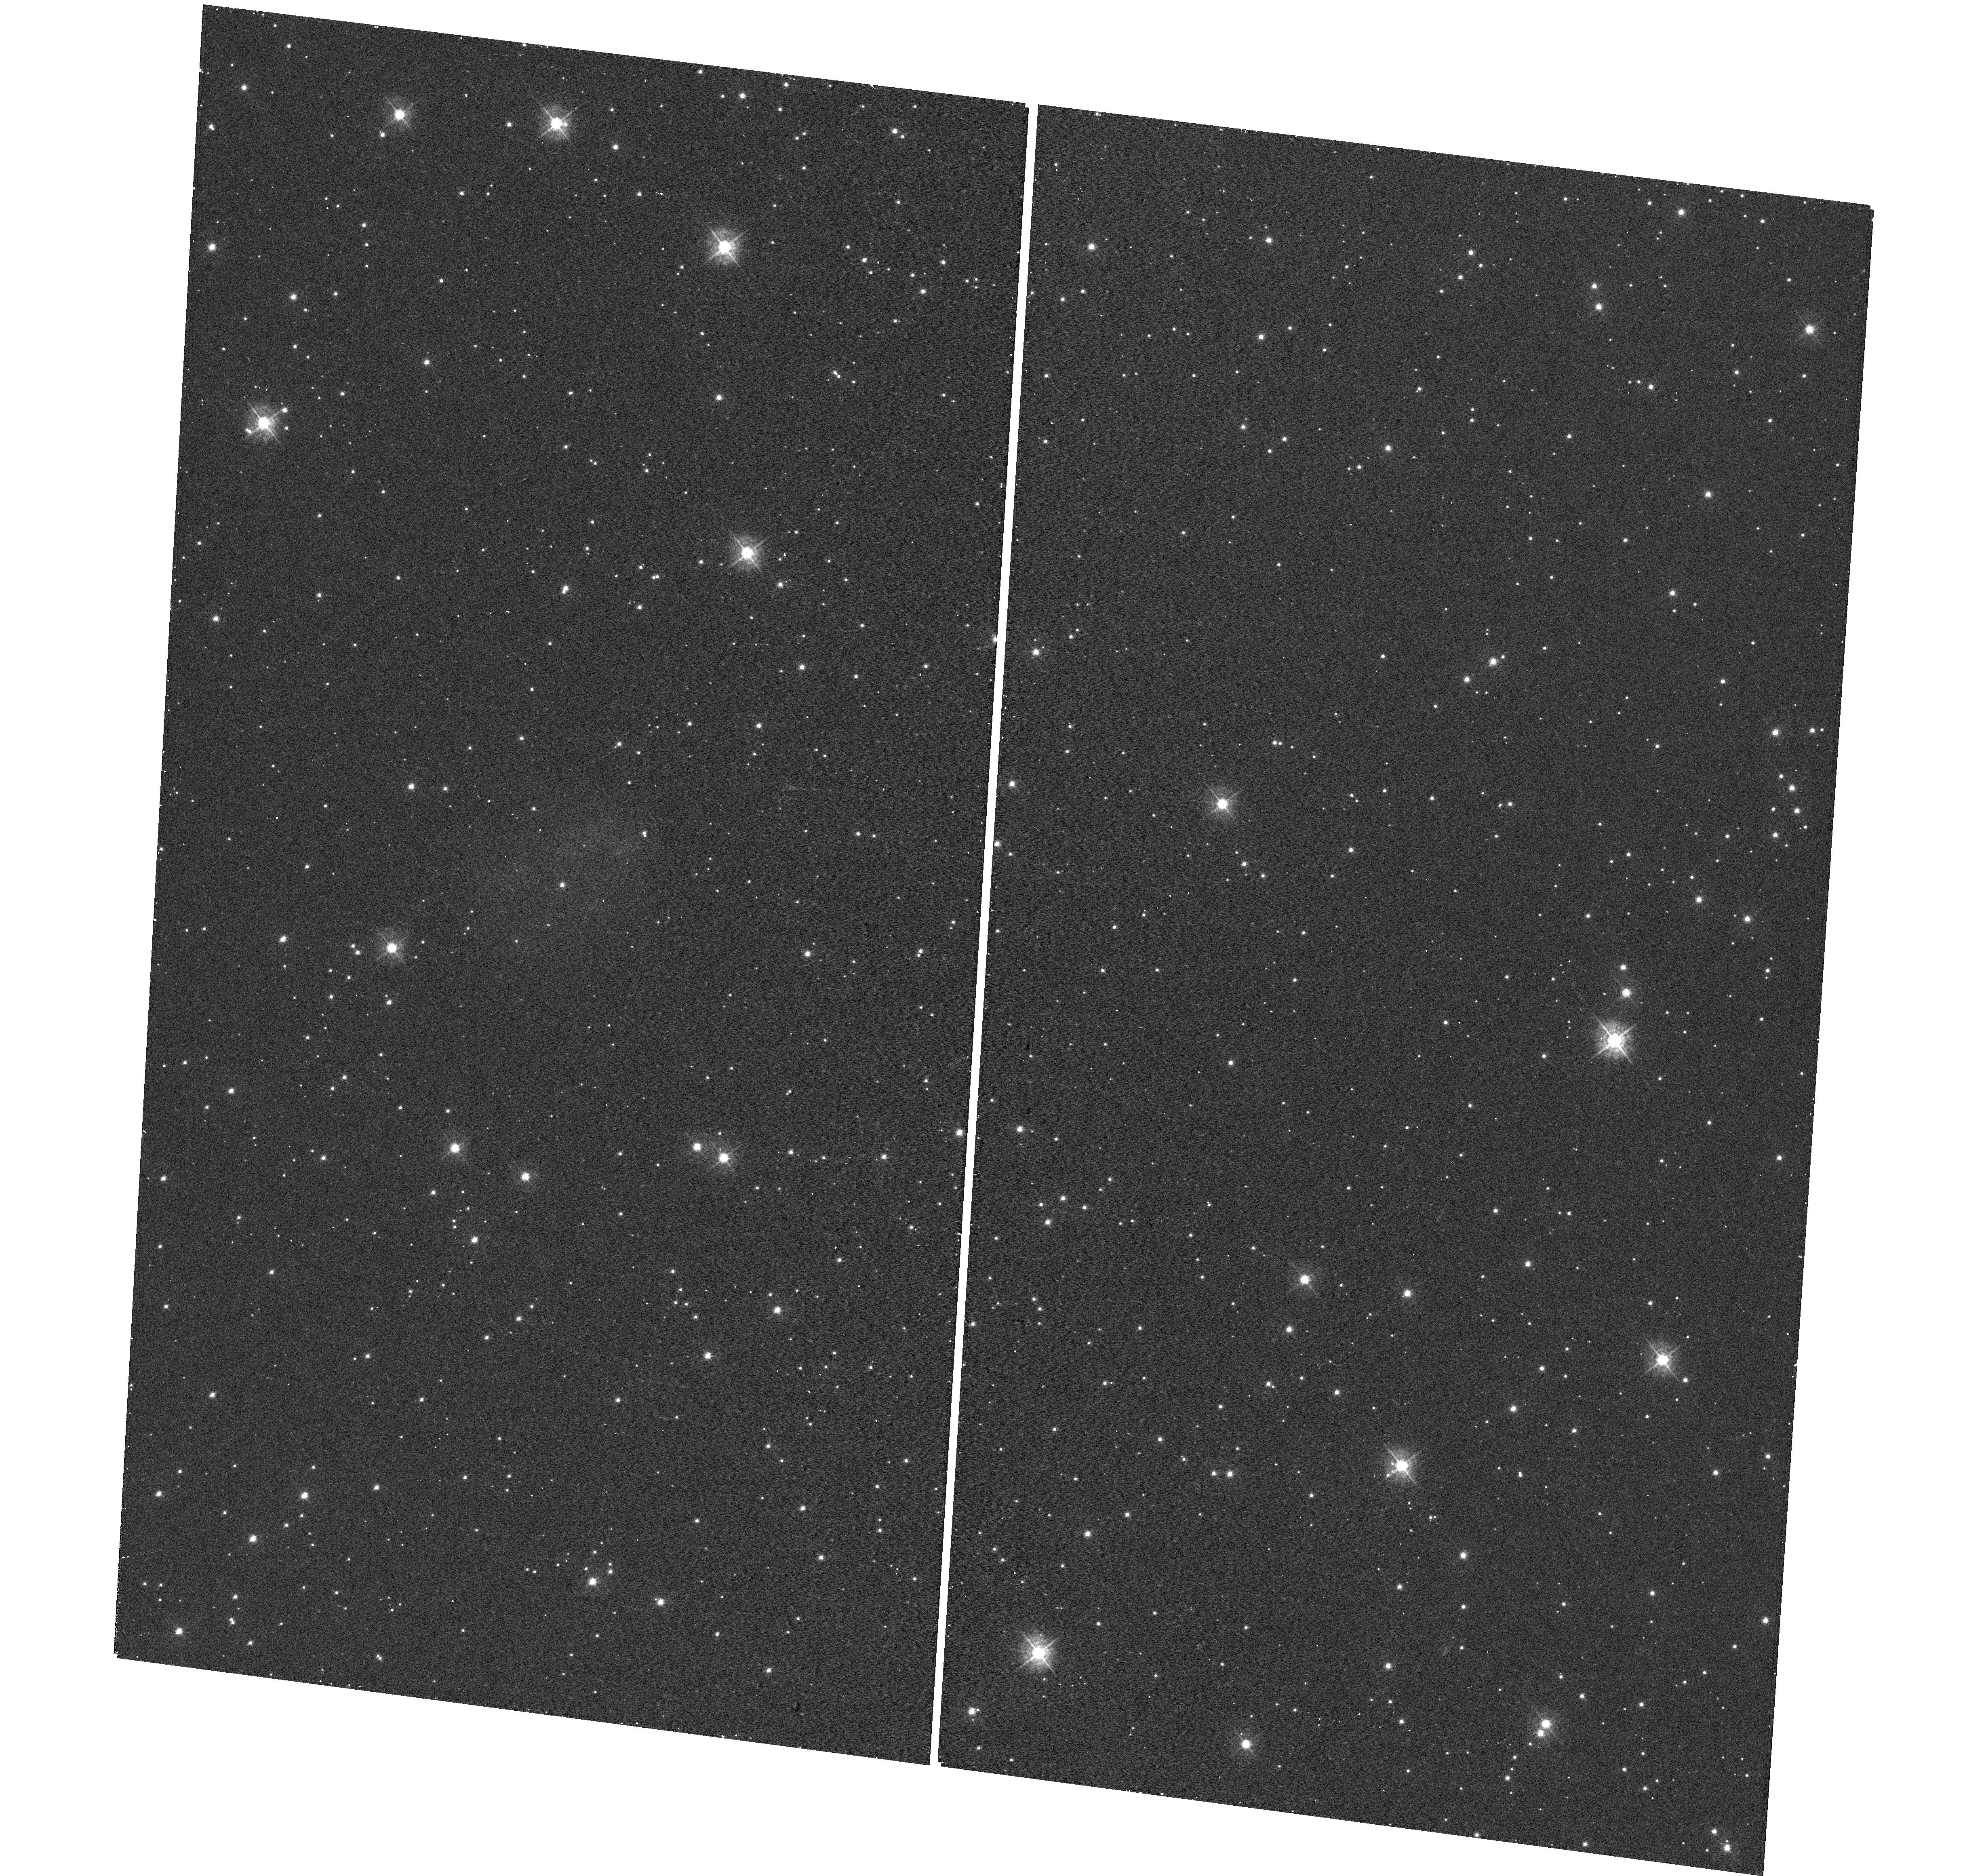
Target: NAME-NECKLACE-NEBULA. Instrument: WFC3/UVIS. Filter: F438W. Exposure: 4 min. Observation ID: hst_12675_01_wfc3_uvis_f438w_ibol01

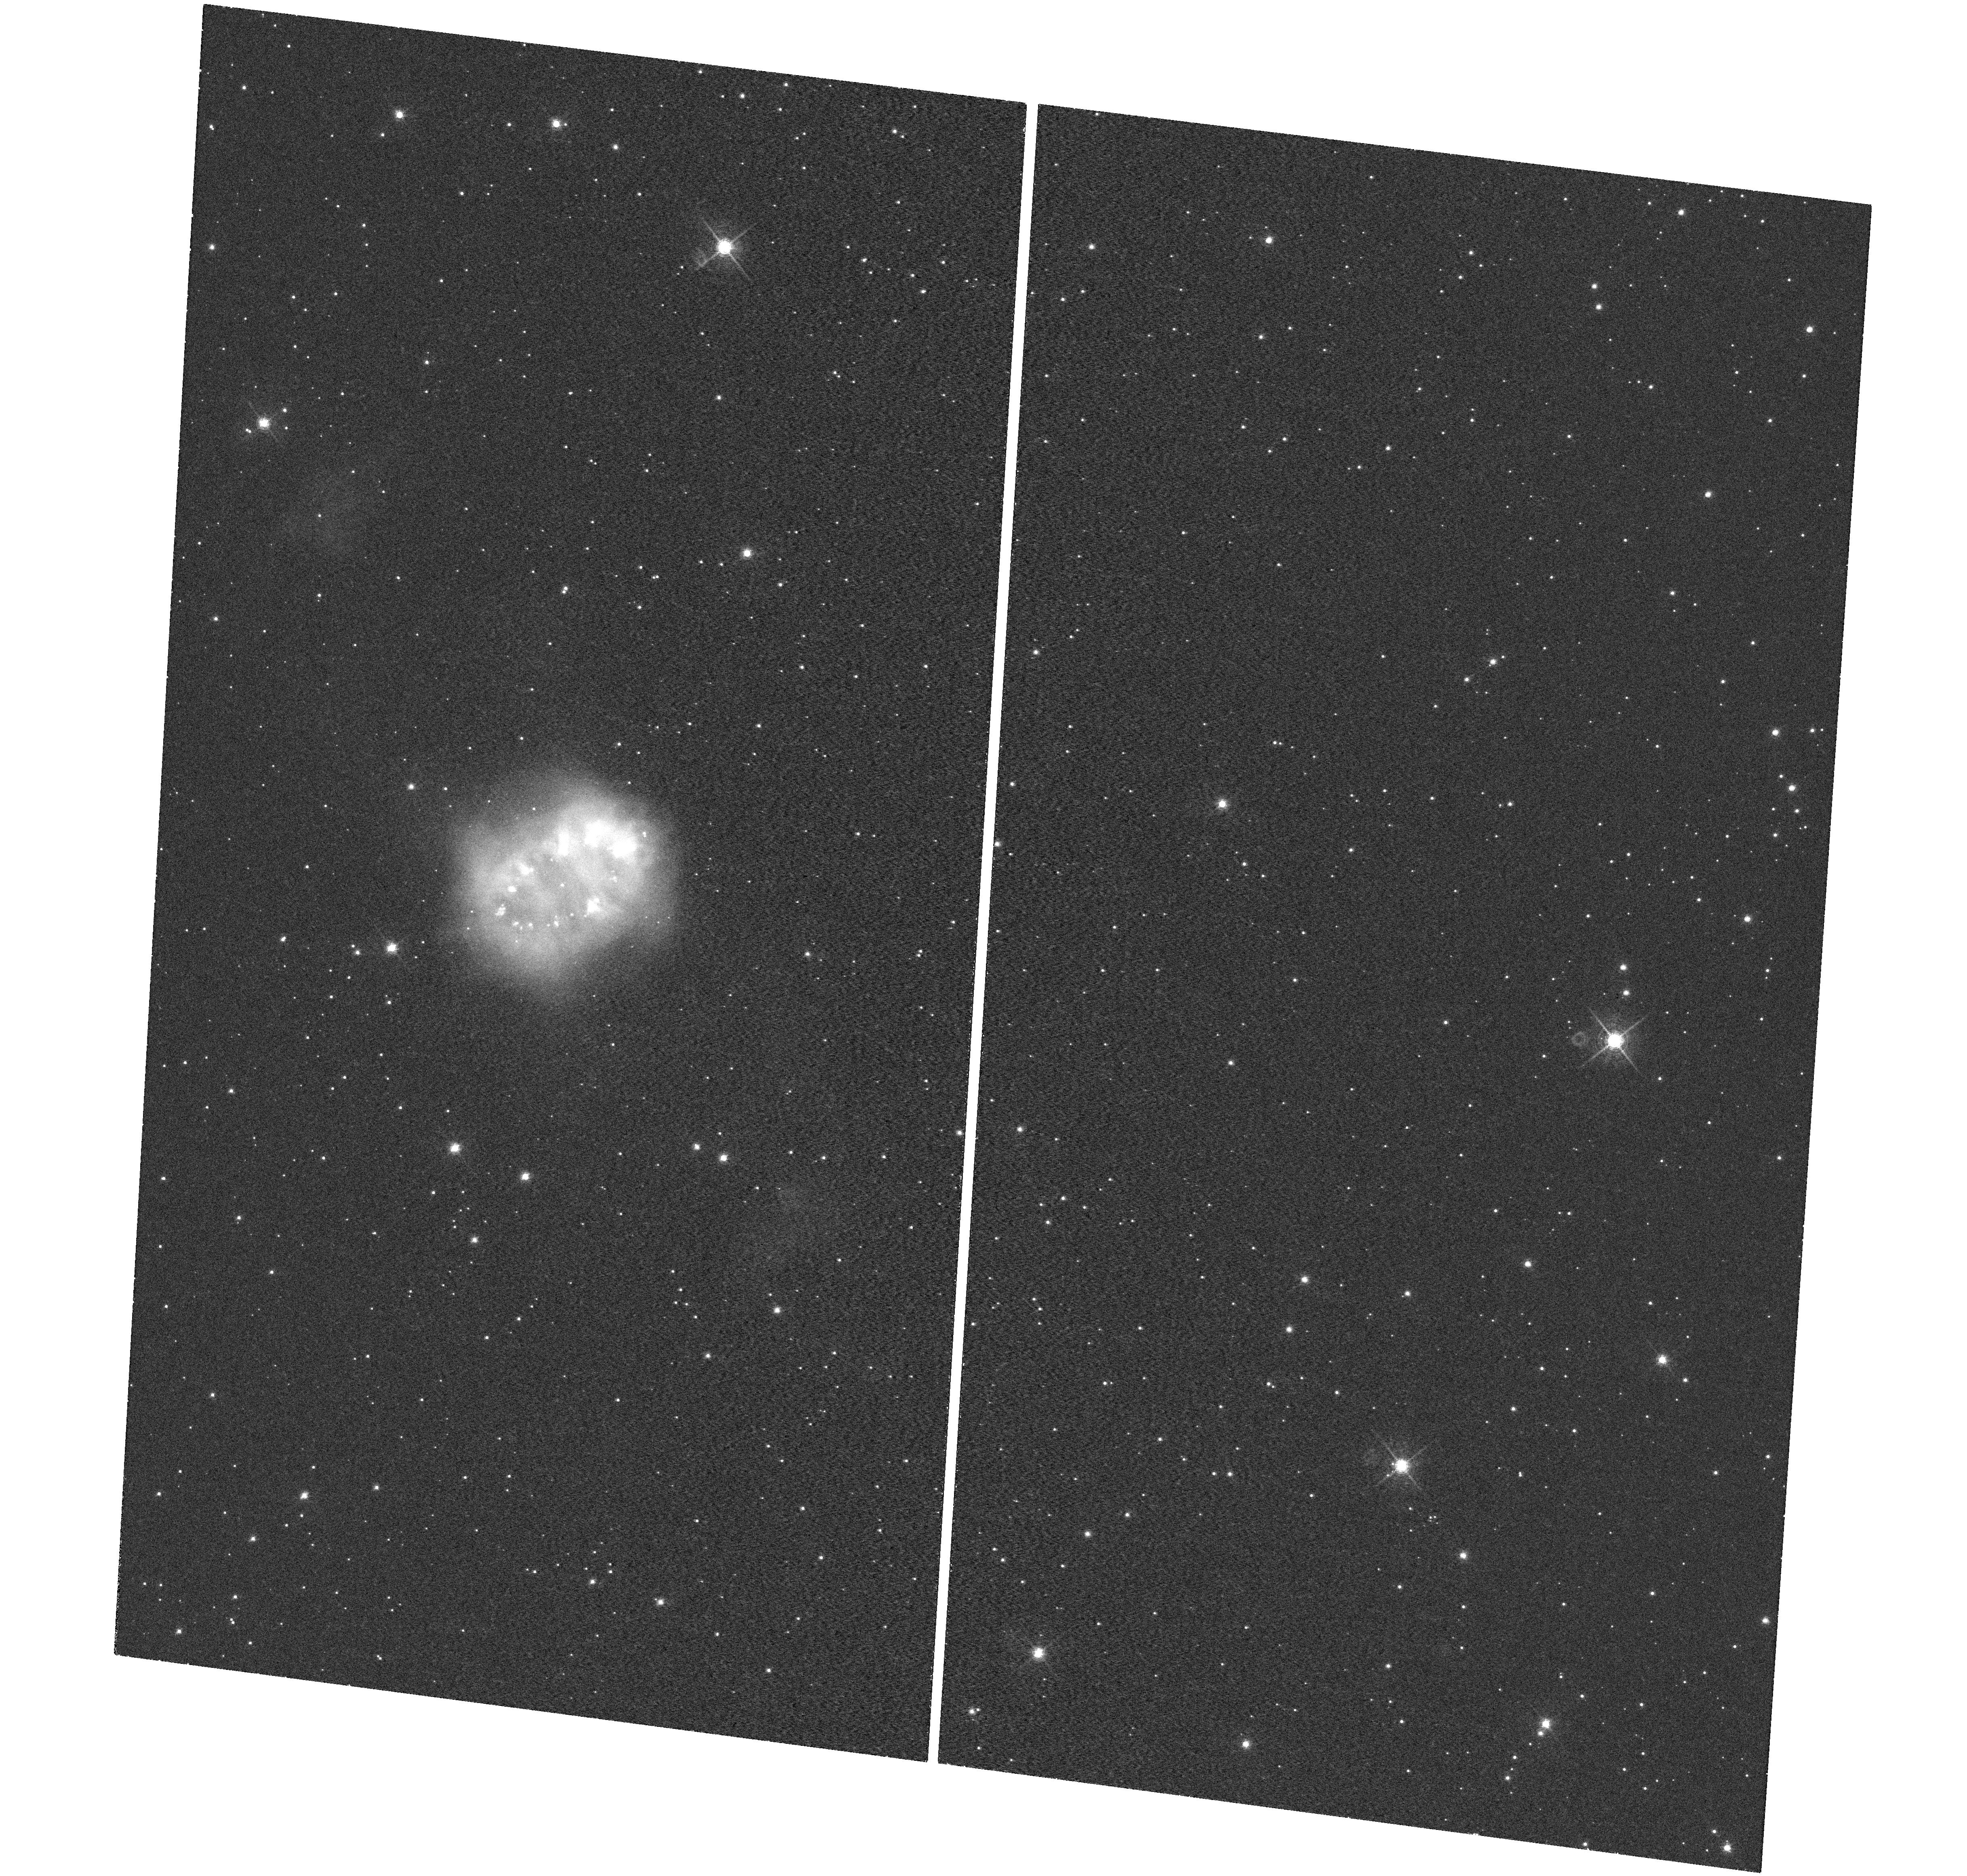
Target: NAME-NECKLACE-NEBULA. Instrument: WFC3/UVIS. Filter: F656N. Exposure: 33 min. Observation ID: hst_12675_01_wfc3_uvis_f656n_ibol01

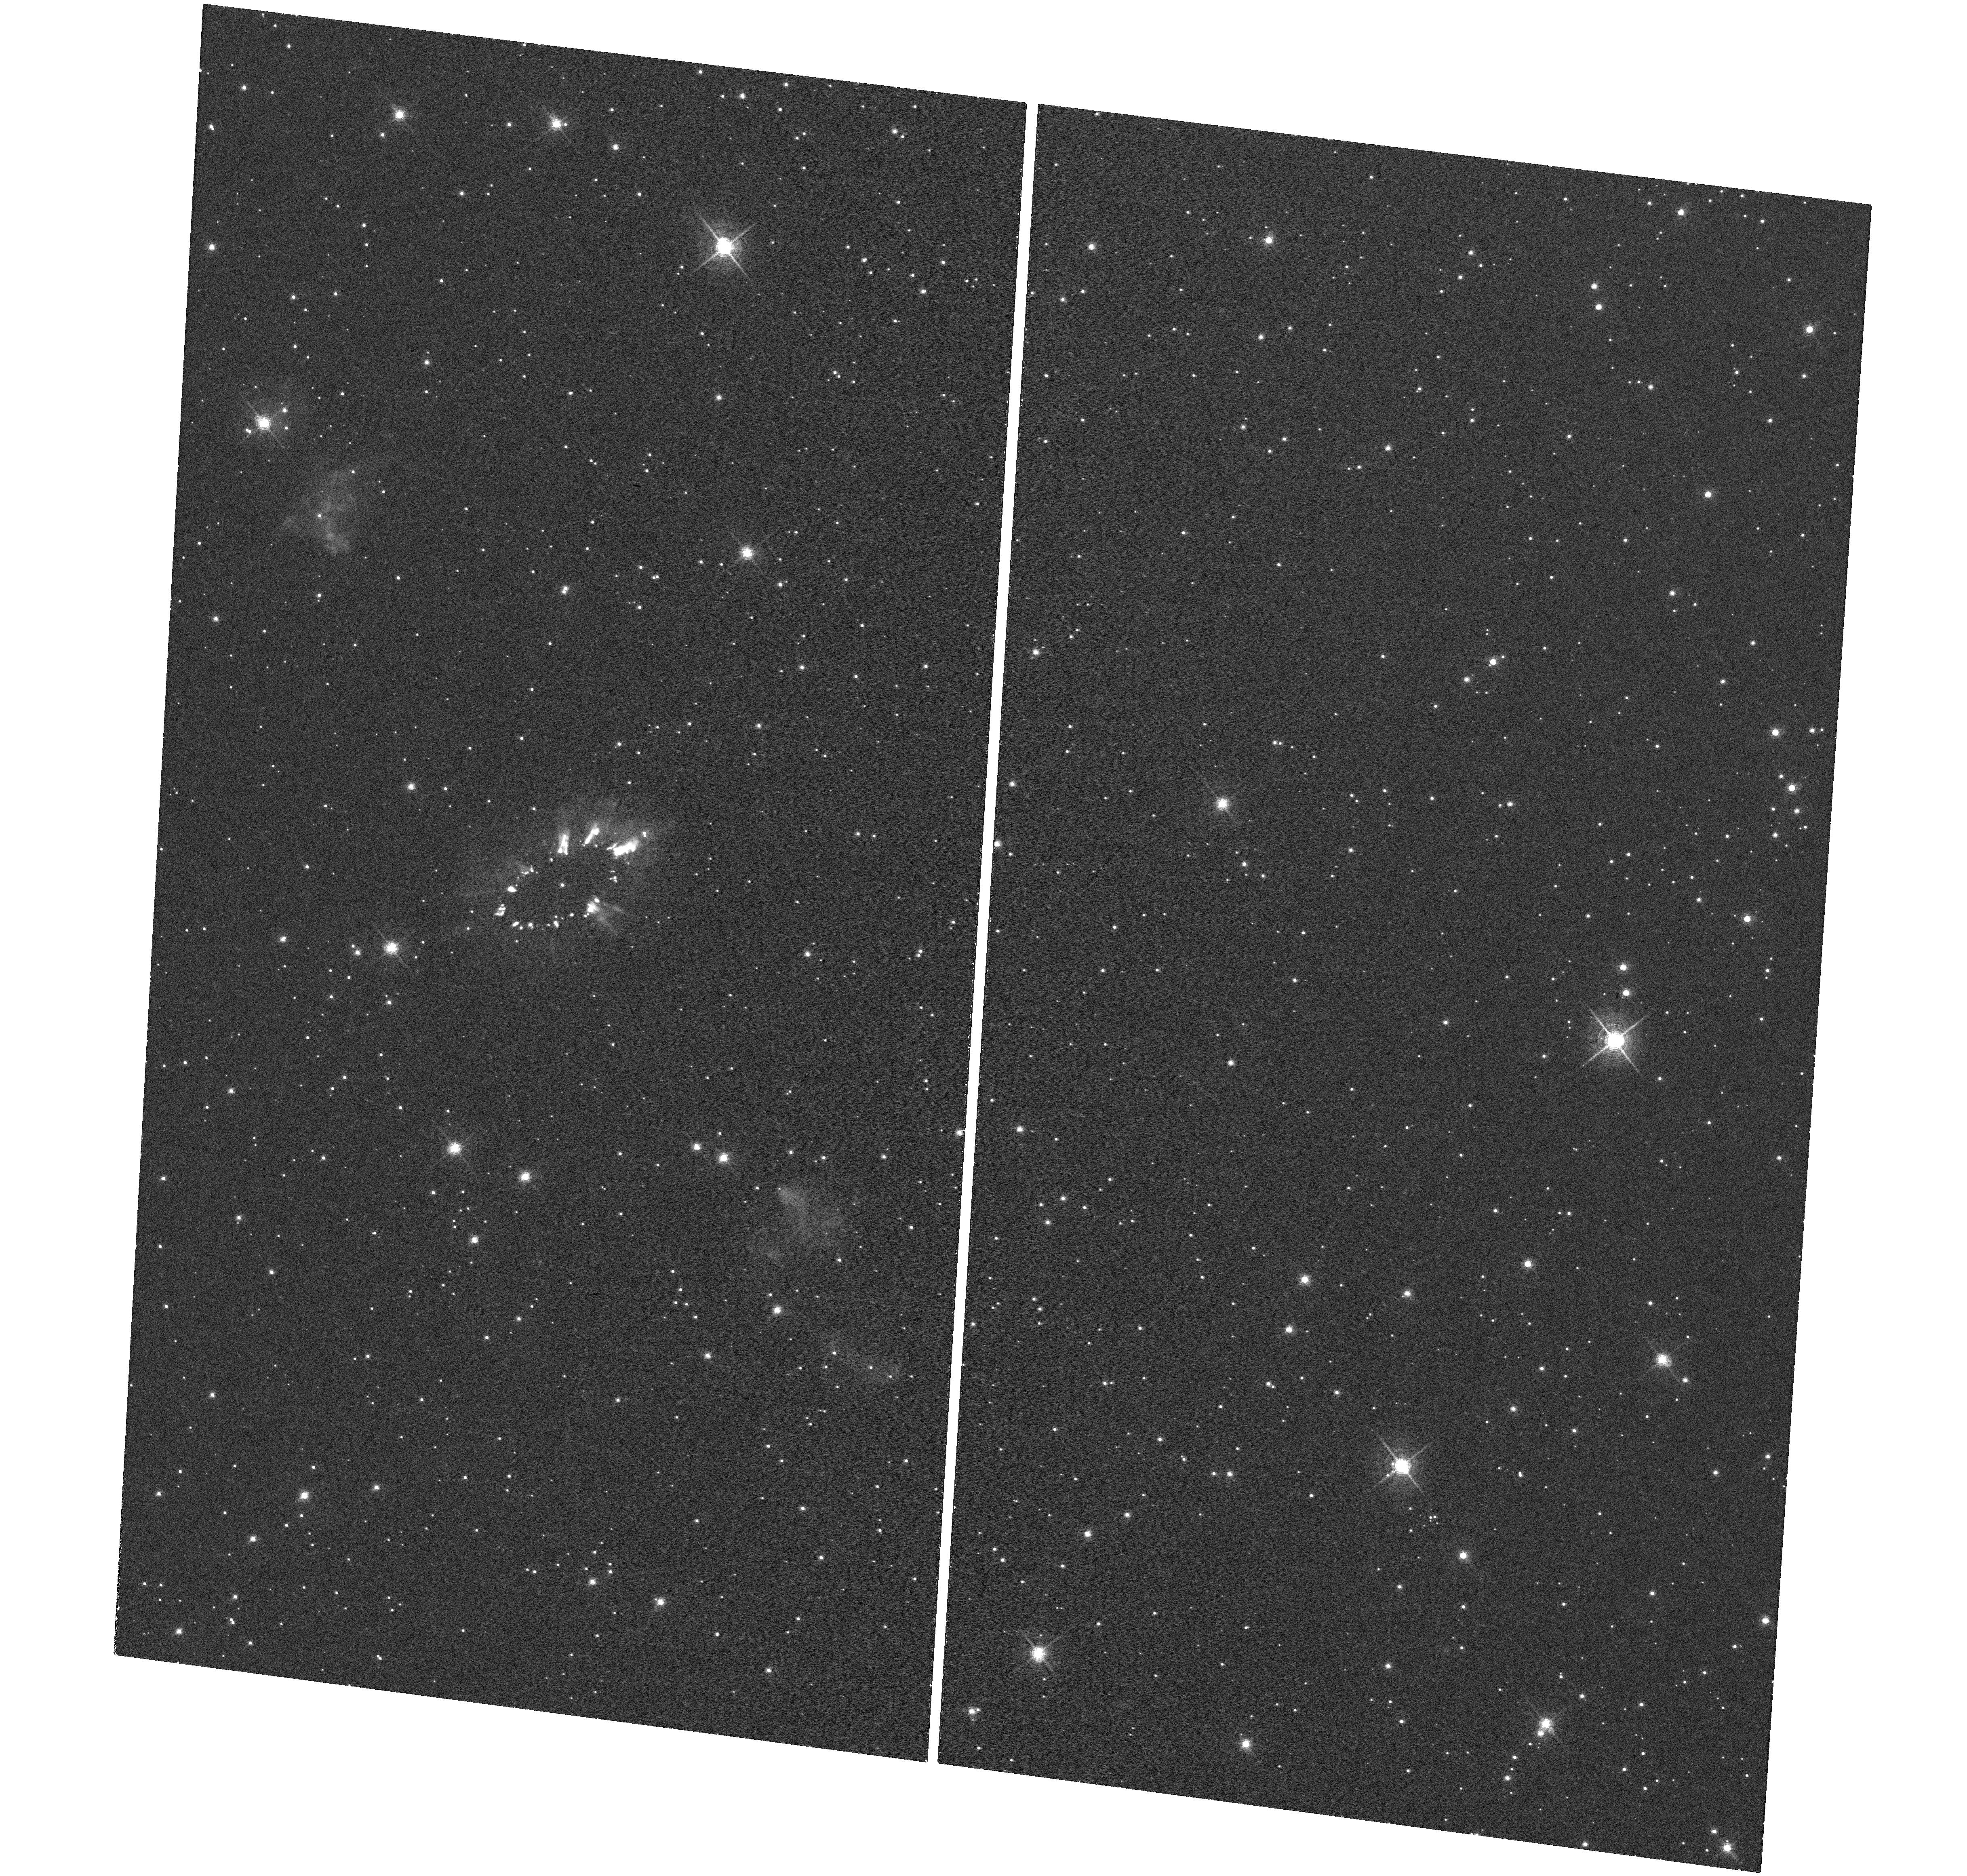
Target: NAME-NECKLACE-NEBULA. Instrument: WFC3/UVIS. Filter: F658N. Exposure: 33 min. Observation ID: hst_12675_01_wfc3_uvis_f658n_ibol01

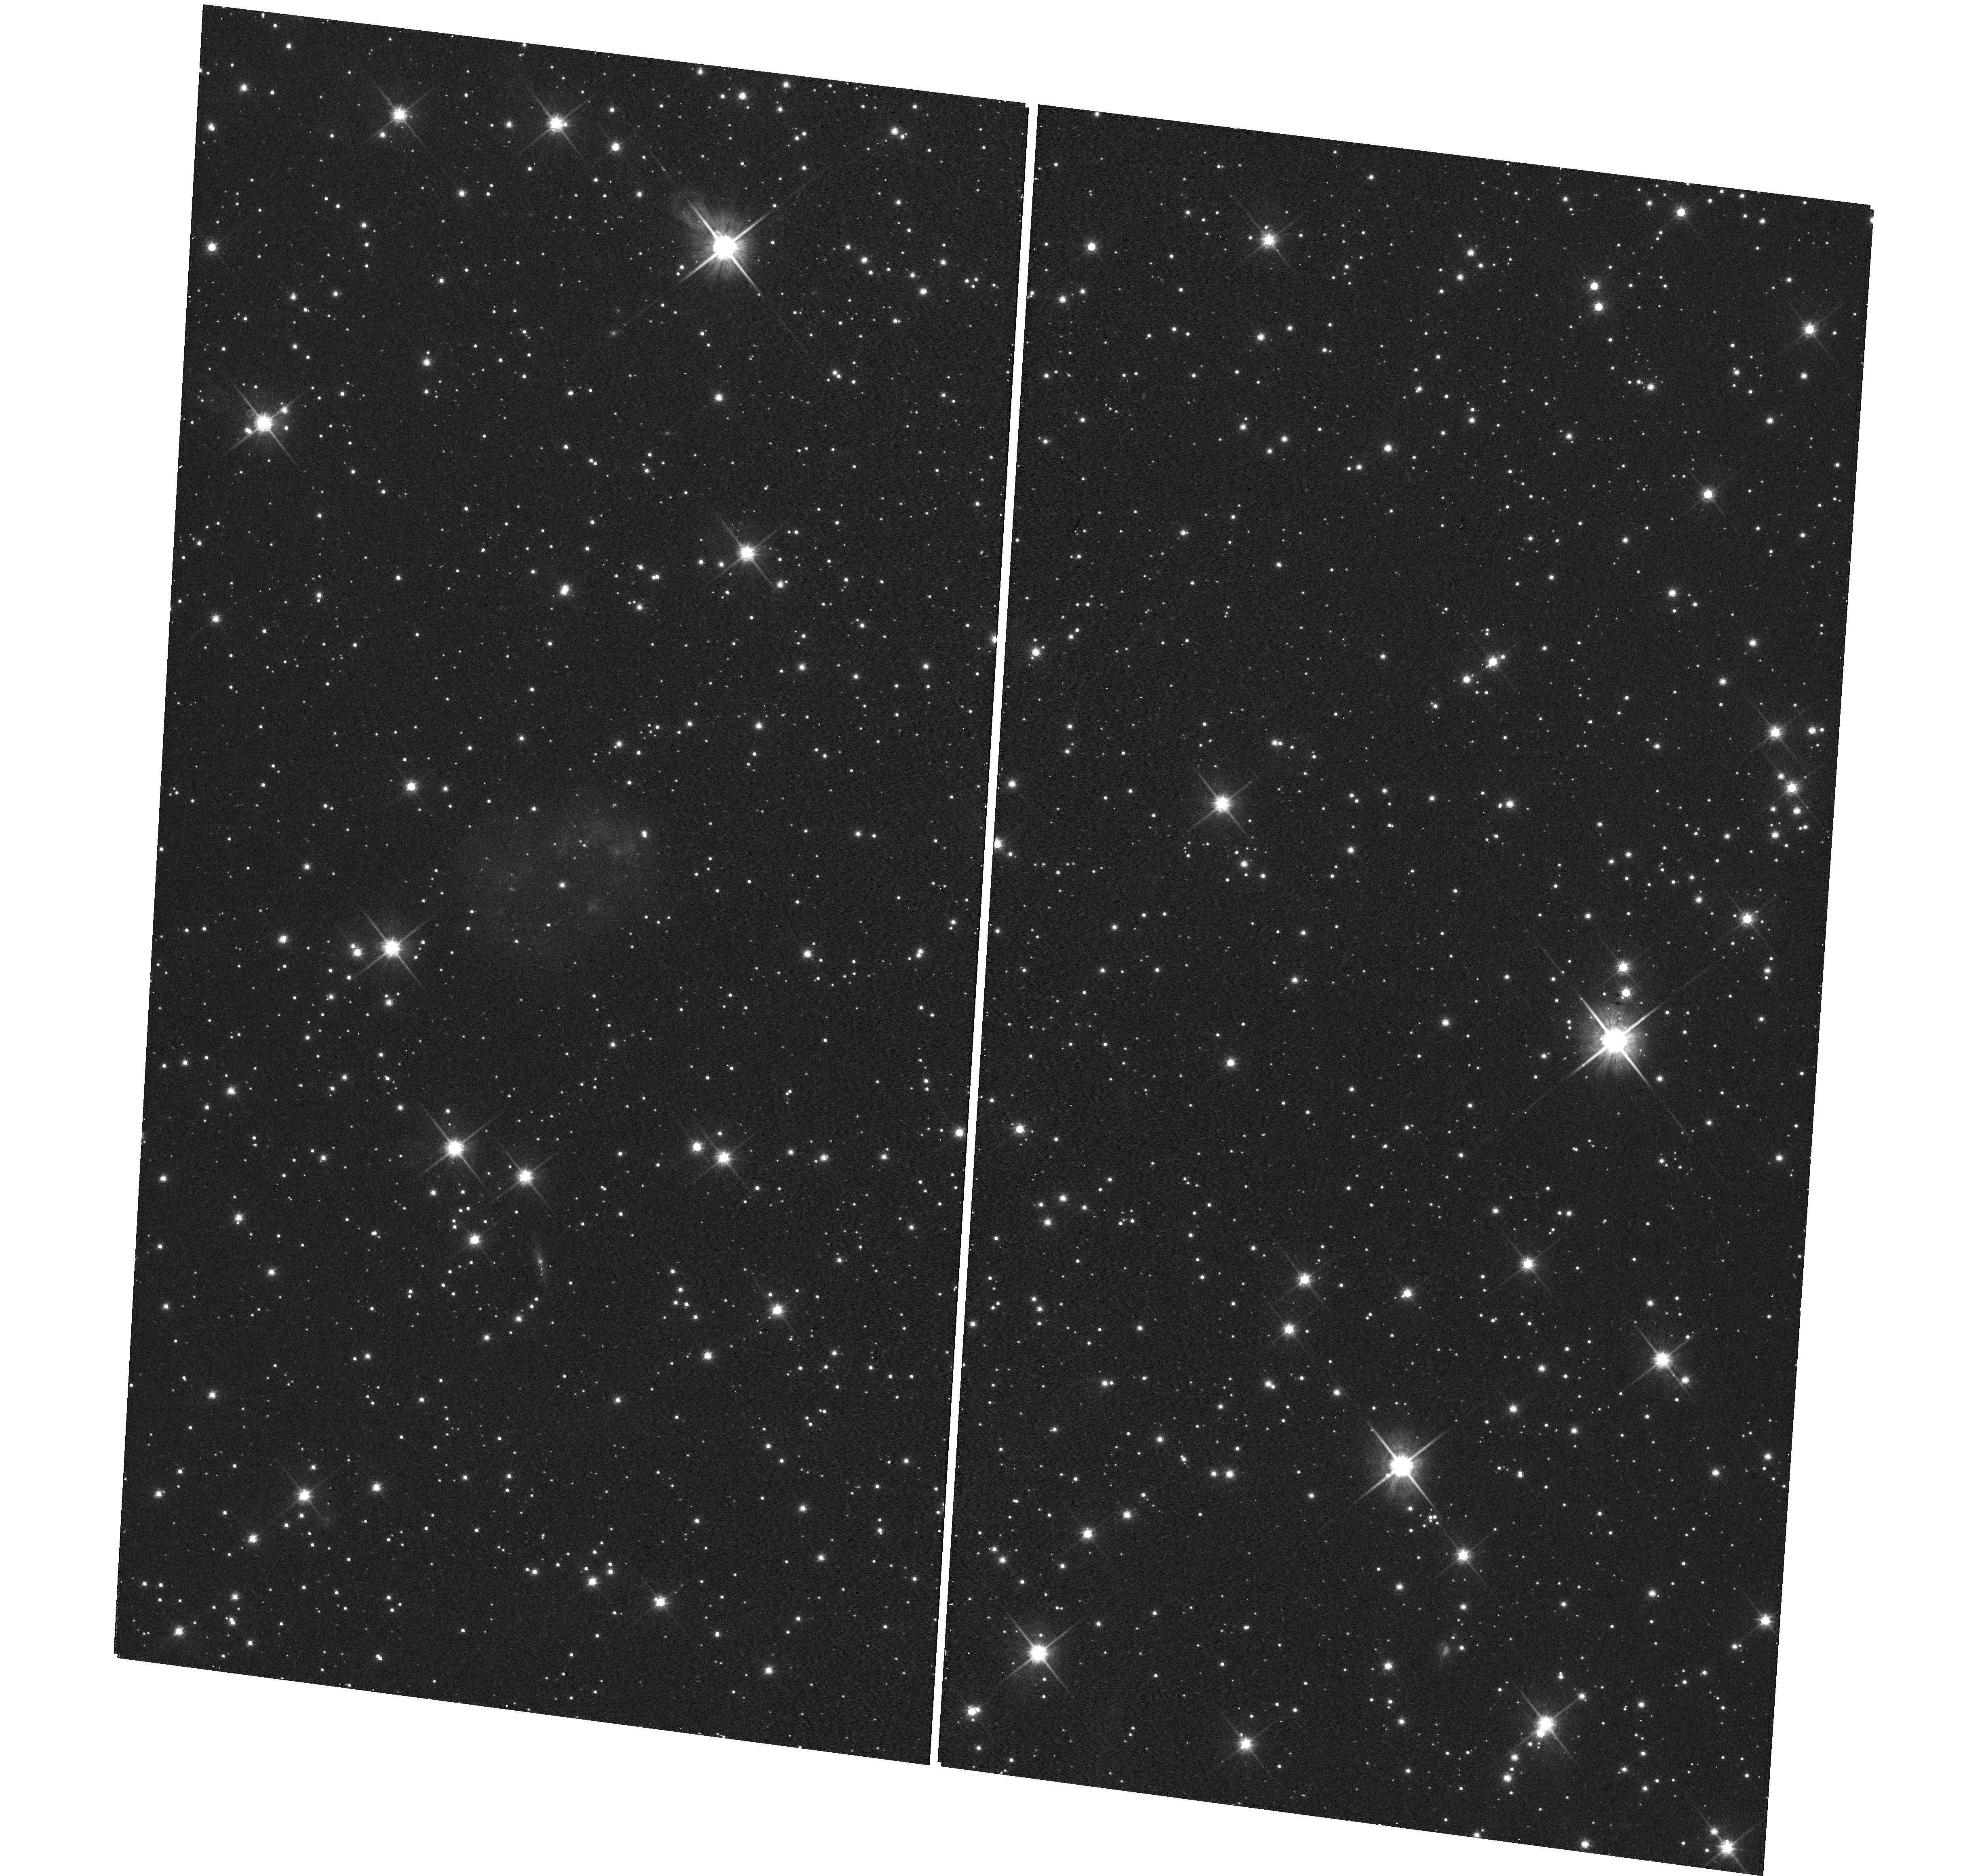
Target: NAME-NECKLACE-NEBULA. Instrument: WFC3/UVIS. Filter: F814W. Exposure: 2 min. Observation ID: hst_12675_01_wfc3_uvis_f814w_ibol01

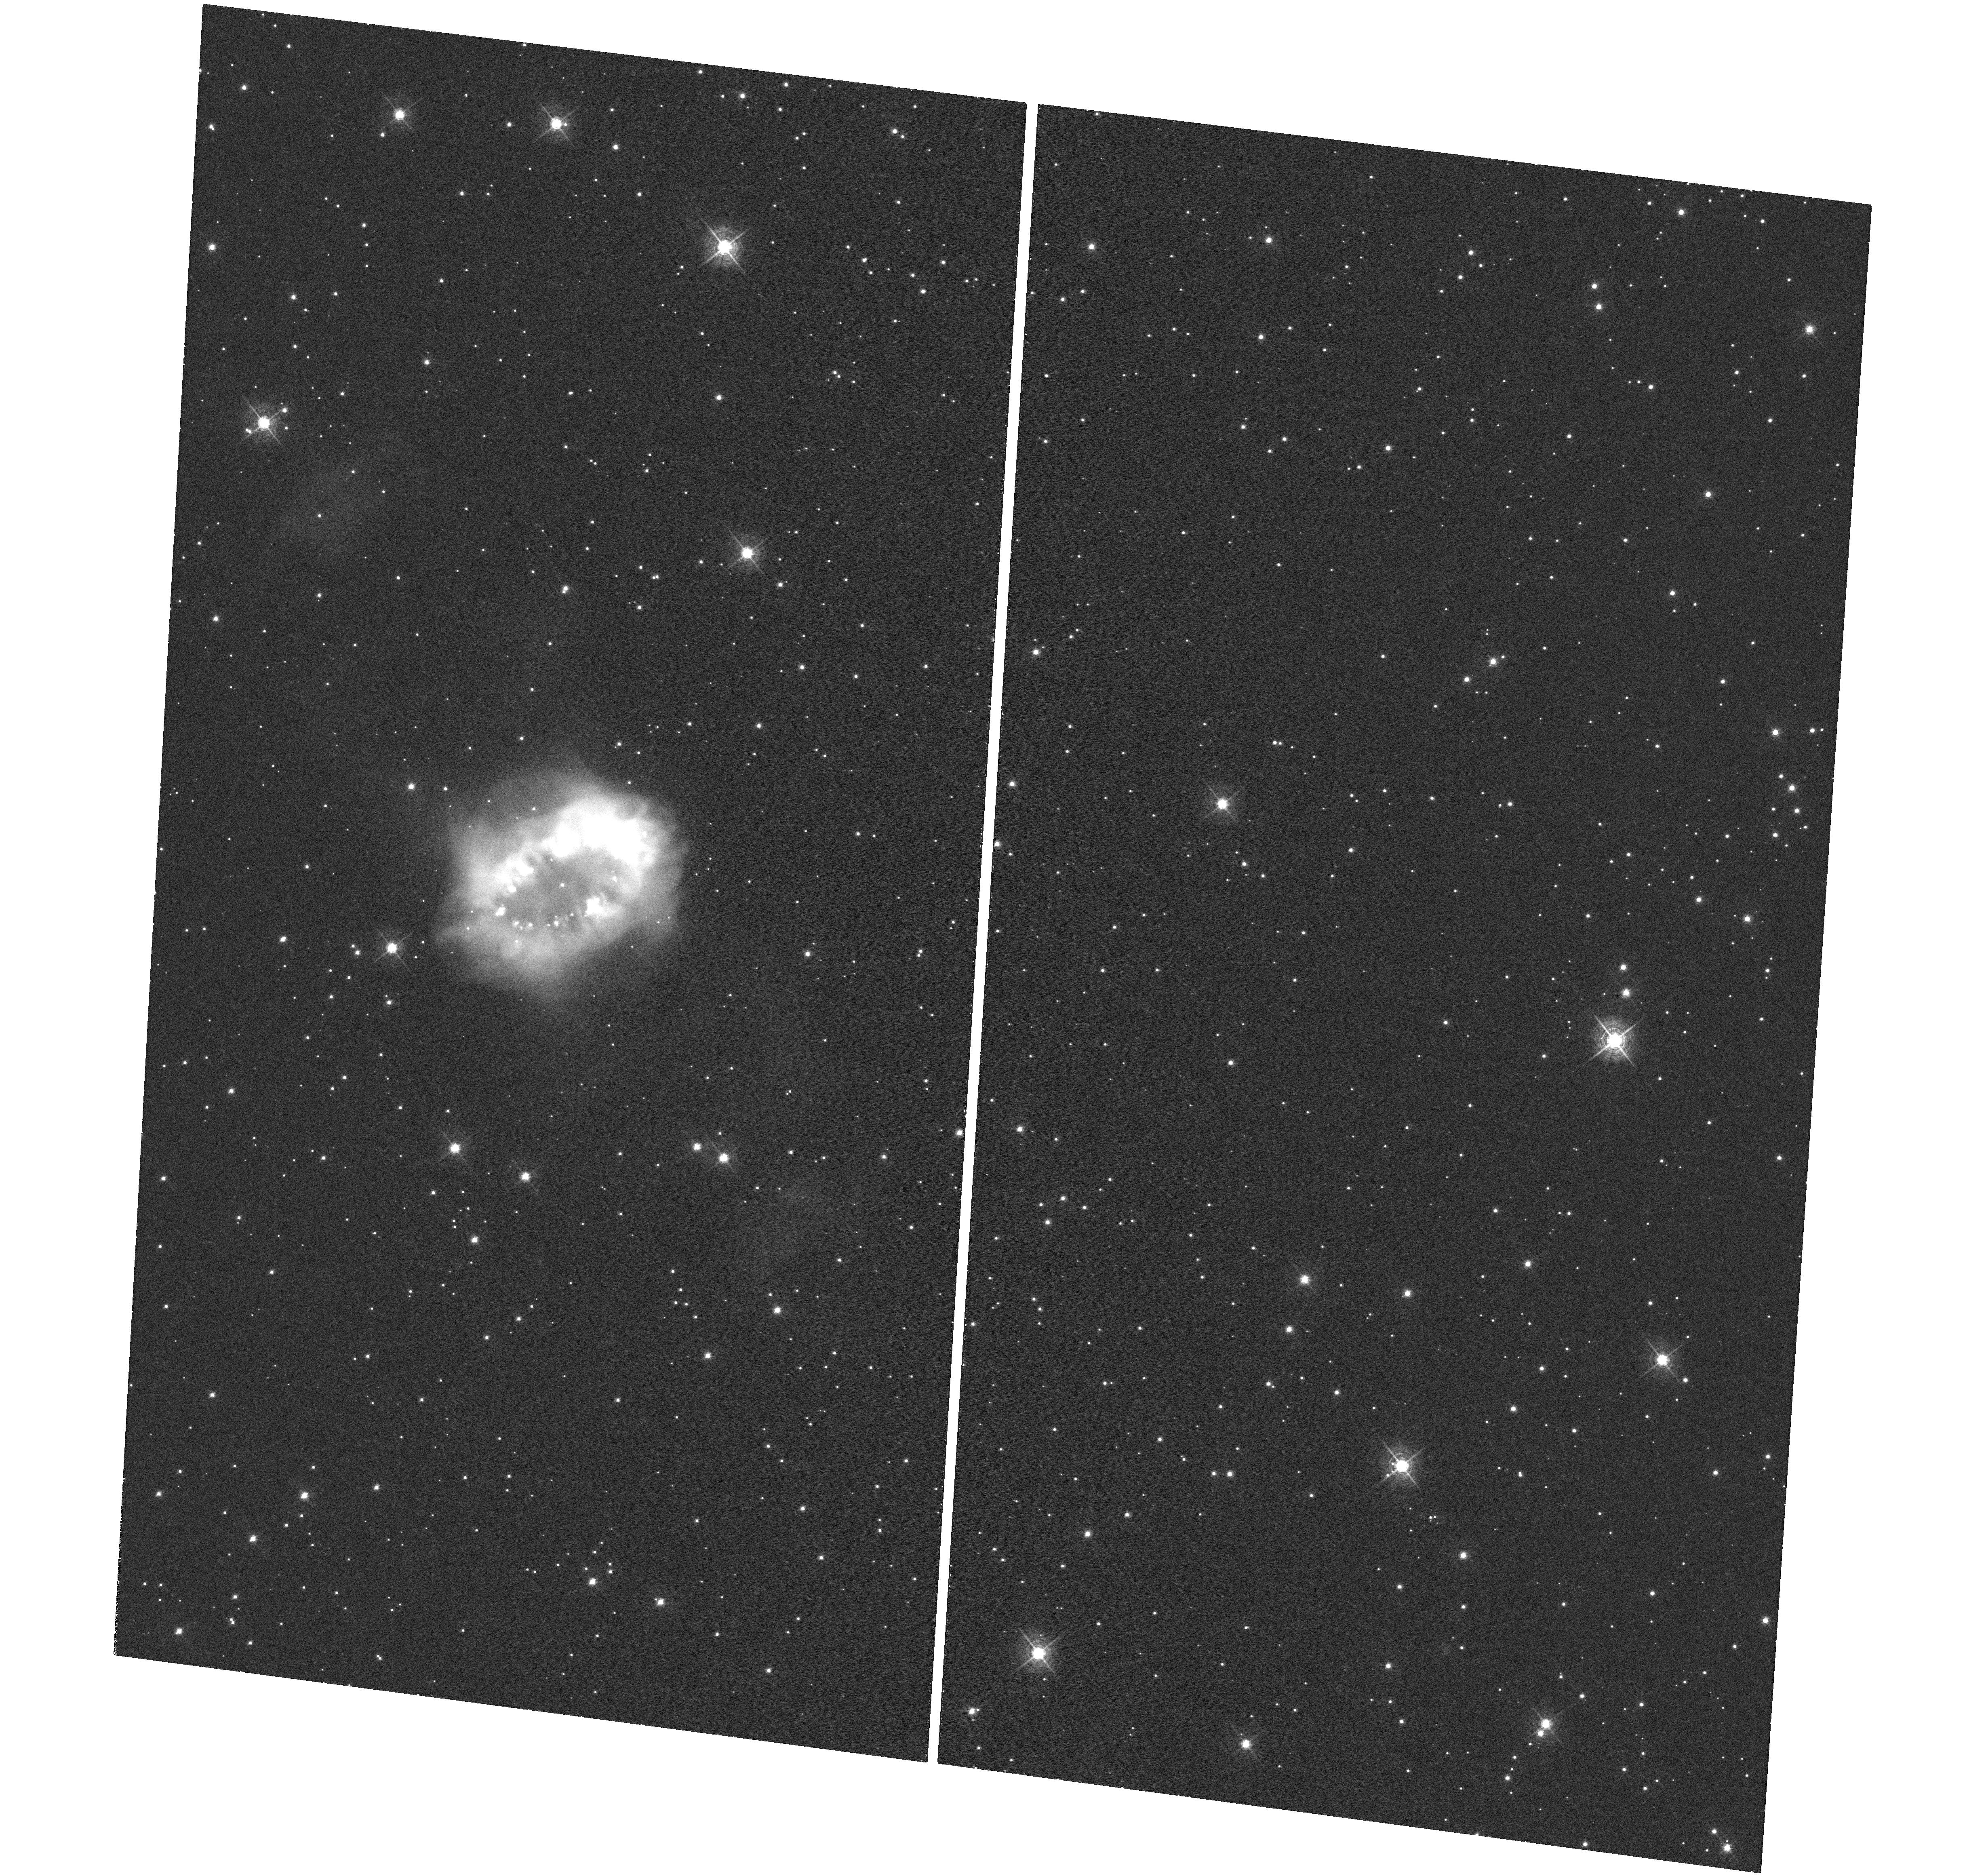
Target: NAME-NECKLACE-NEBULA. Instrument: WFC3/UVIS. Filter: F502N. Exposure: 33 min. Observation ID: hst_12675_01_wfc3_uvis_f502n_ibol01

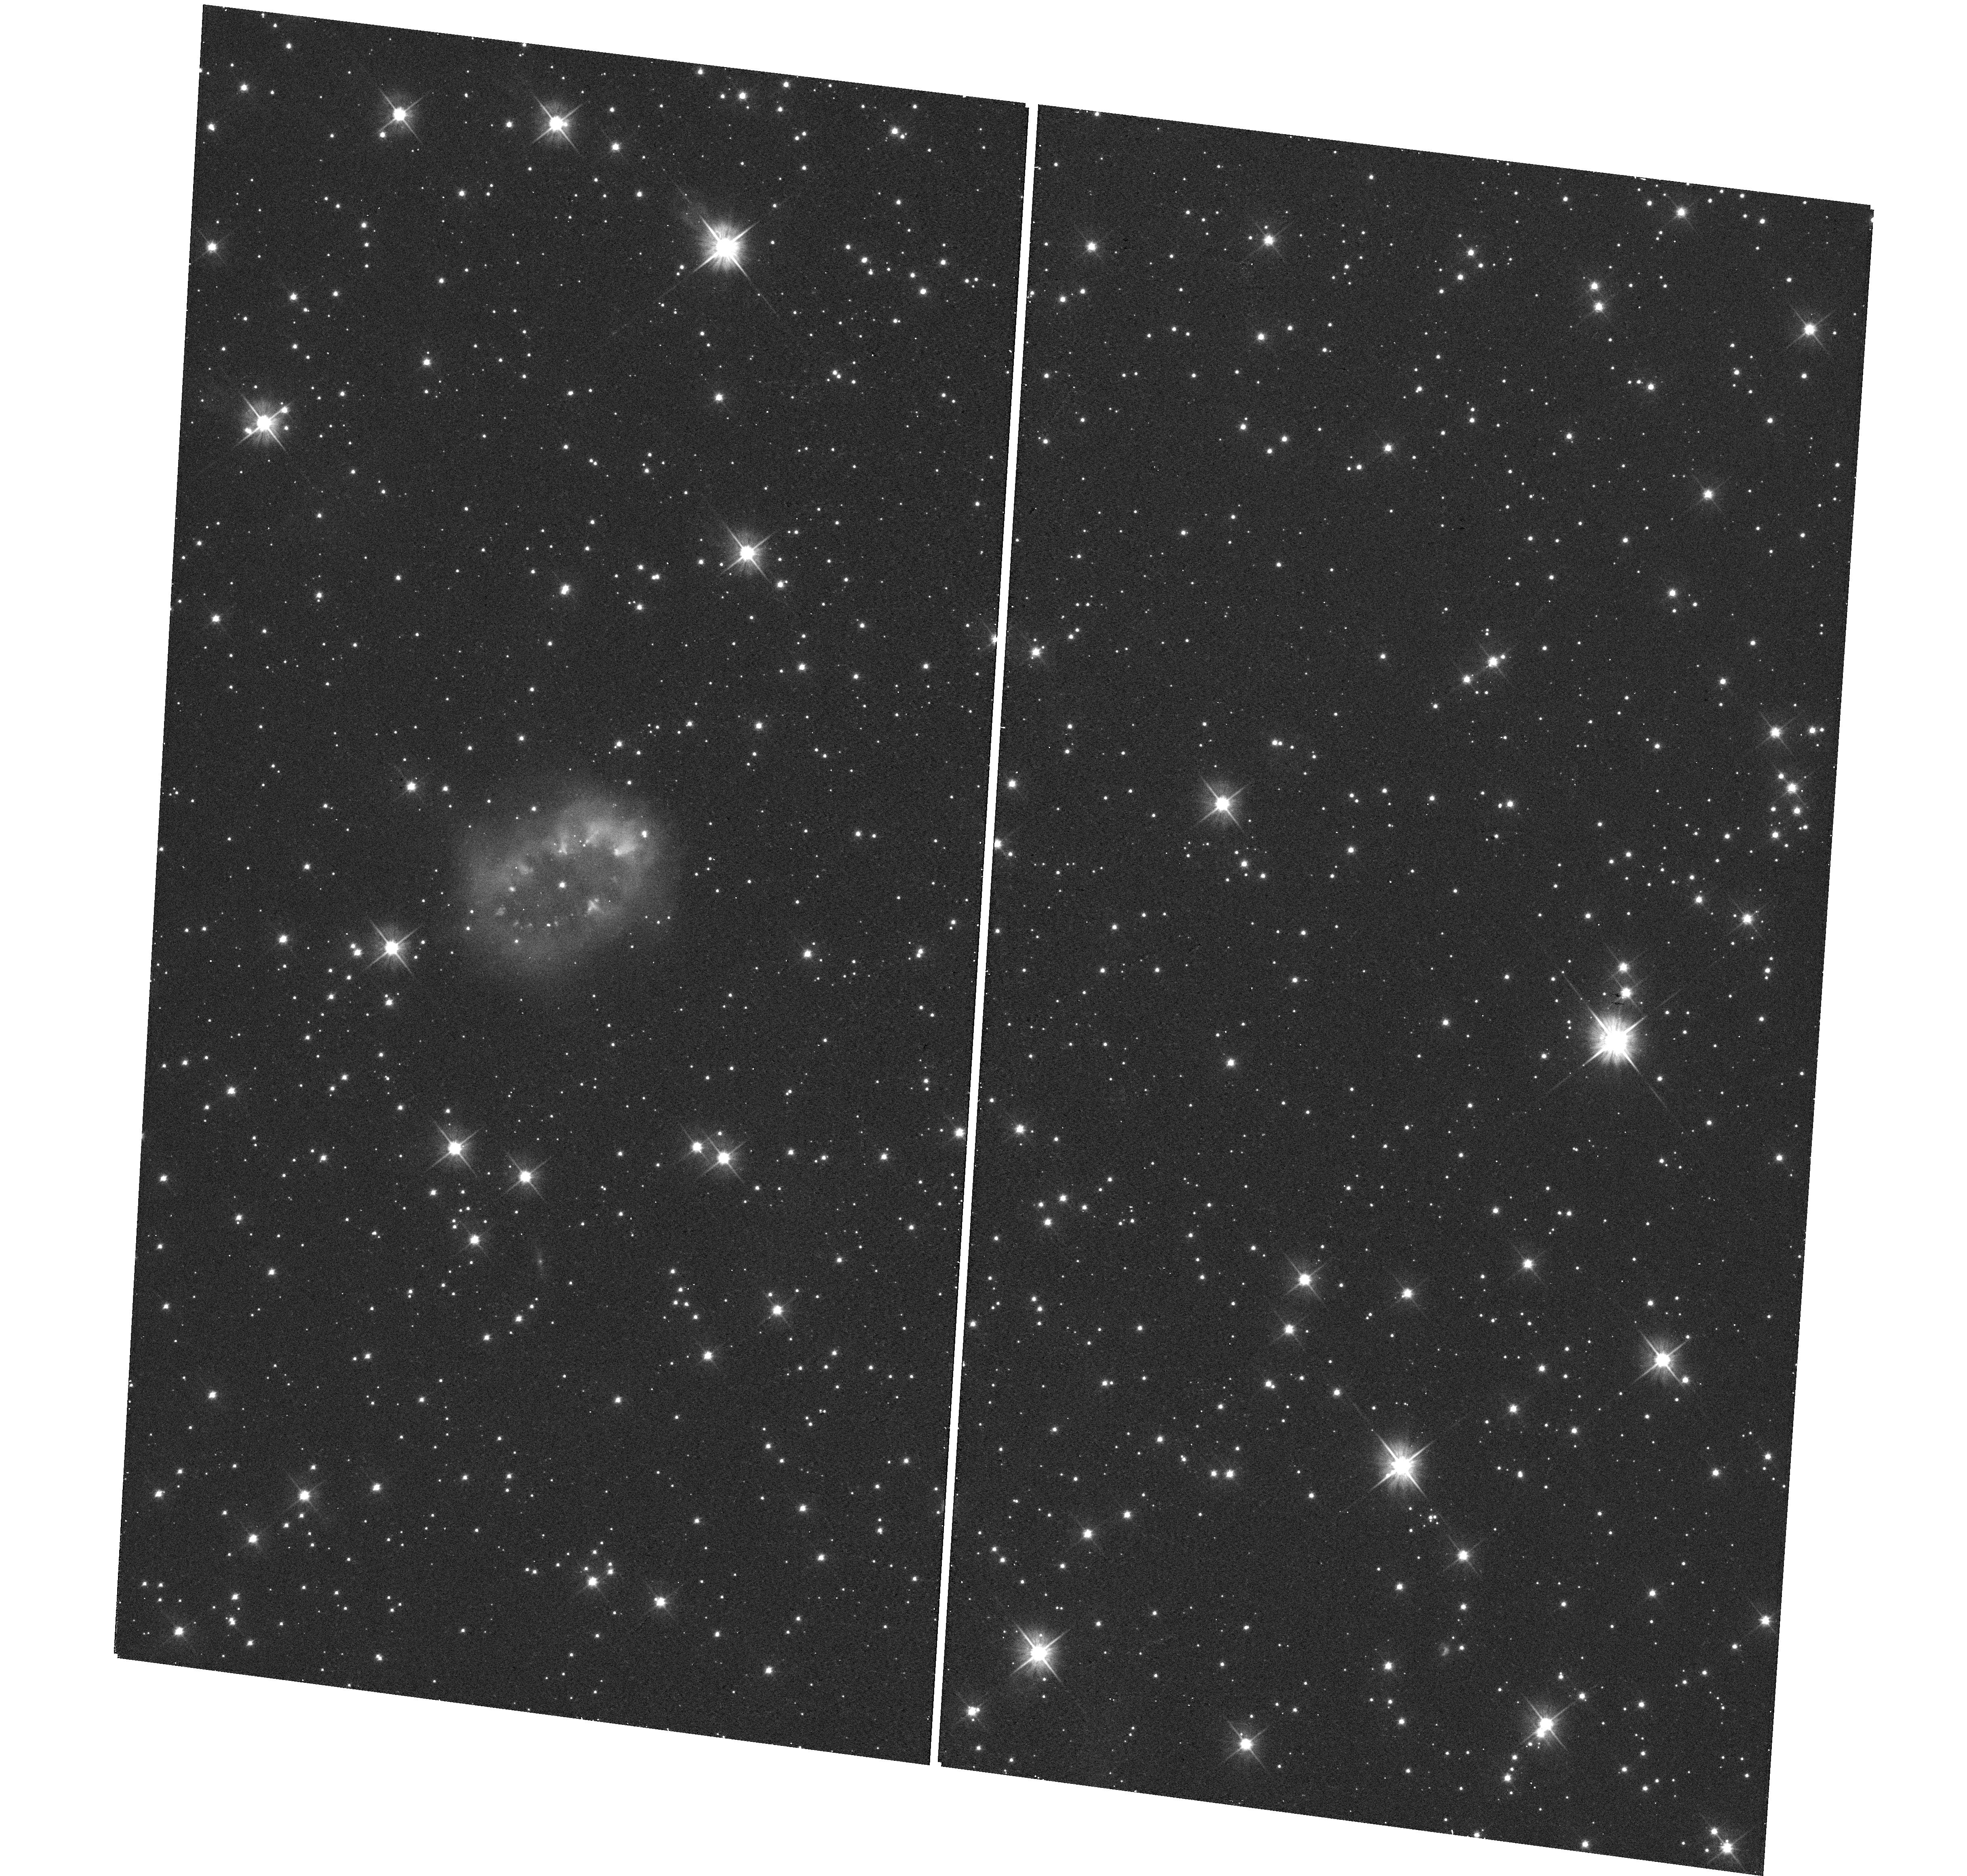
Target: NAME-NECKLACE-NEBULA. Instrument: WFC3/UVIS. Filter: F555W. Exposure: 3 min. Observation ID: hst_12675_01_wfc3_uvis_f555w_ibol01

Hubble Heritage: 1, 000, 000th Science Exposure and Neptunes First Orbit (PI: Noll, Keith S.)

We propose two observations to take advantage of newsworthy events that will take place in early July 2011. The one millionth science exposure is now estimated to occur sometime in the last few days of June or first few days of July 2011. We propose an observation of a recently discovered and unusual planetary nebula to be done in this window to serve as a visible marker of this milestone. On July 12, 2011, Neptune will complete its first orbit around the Sun since its discovery. To mark this event we will obtain a four frame global color map of Neptune.